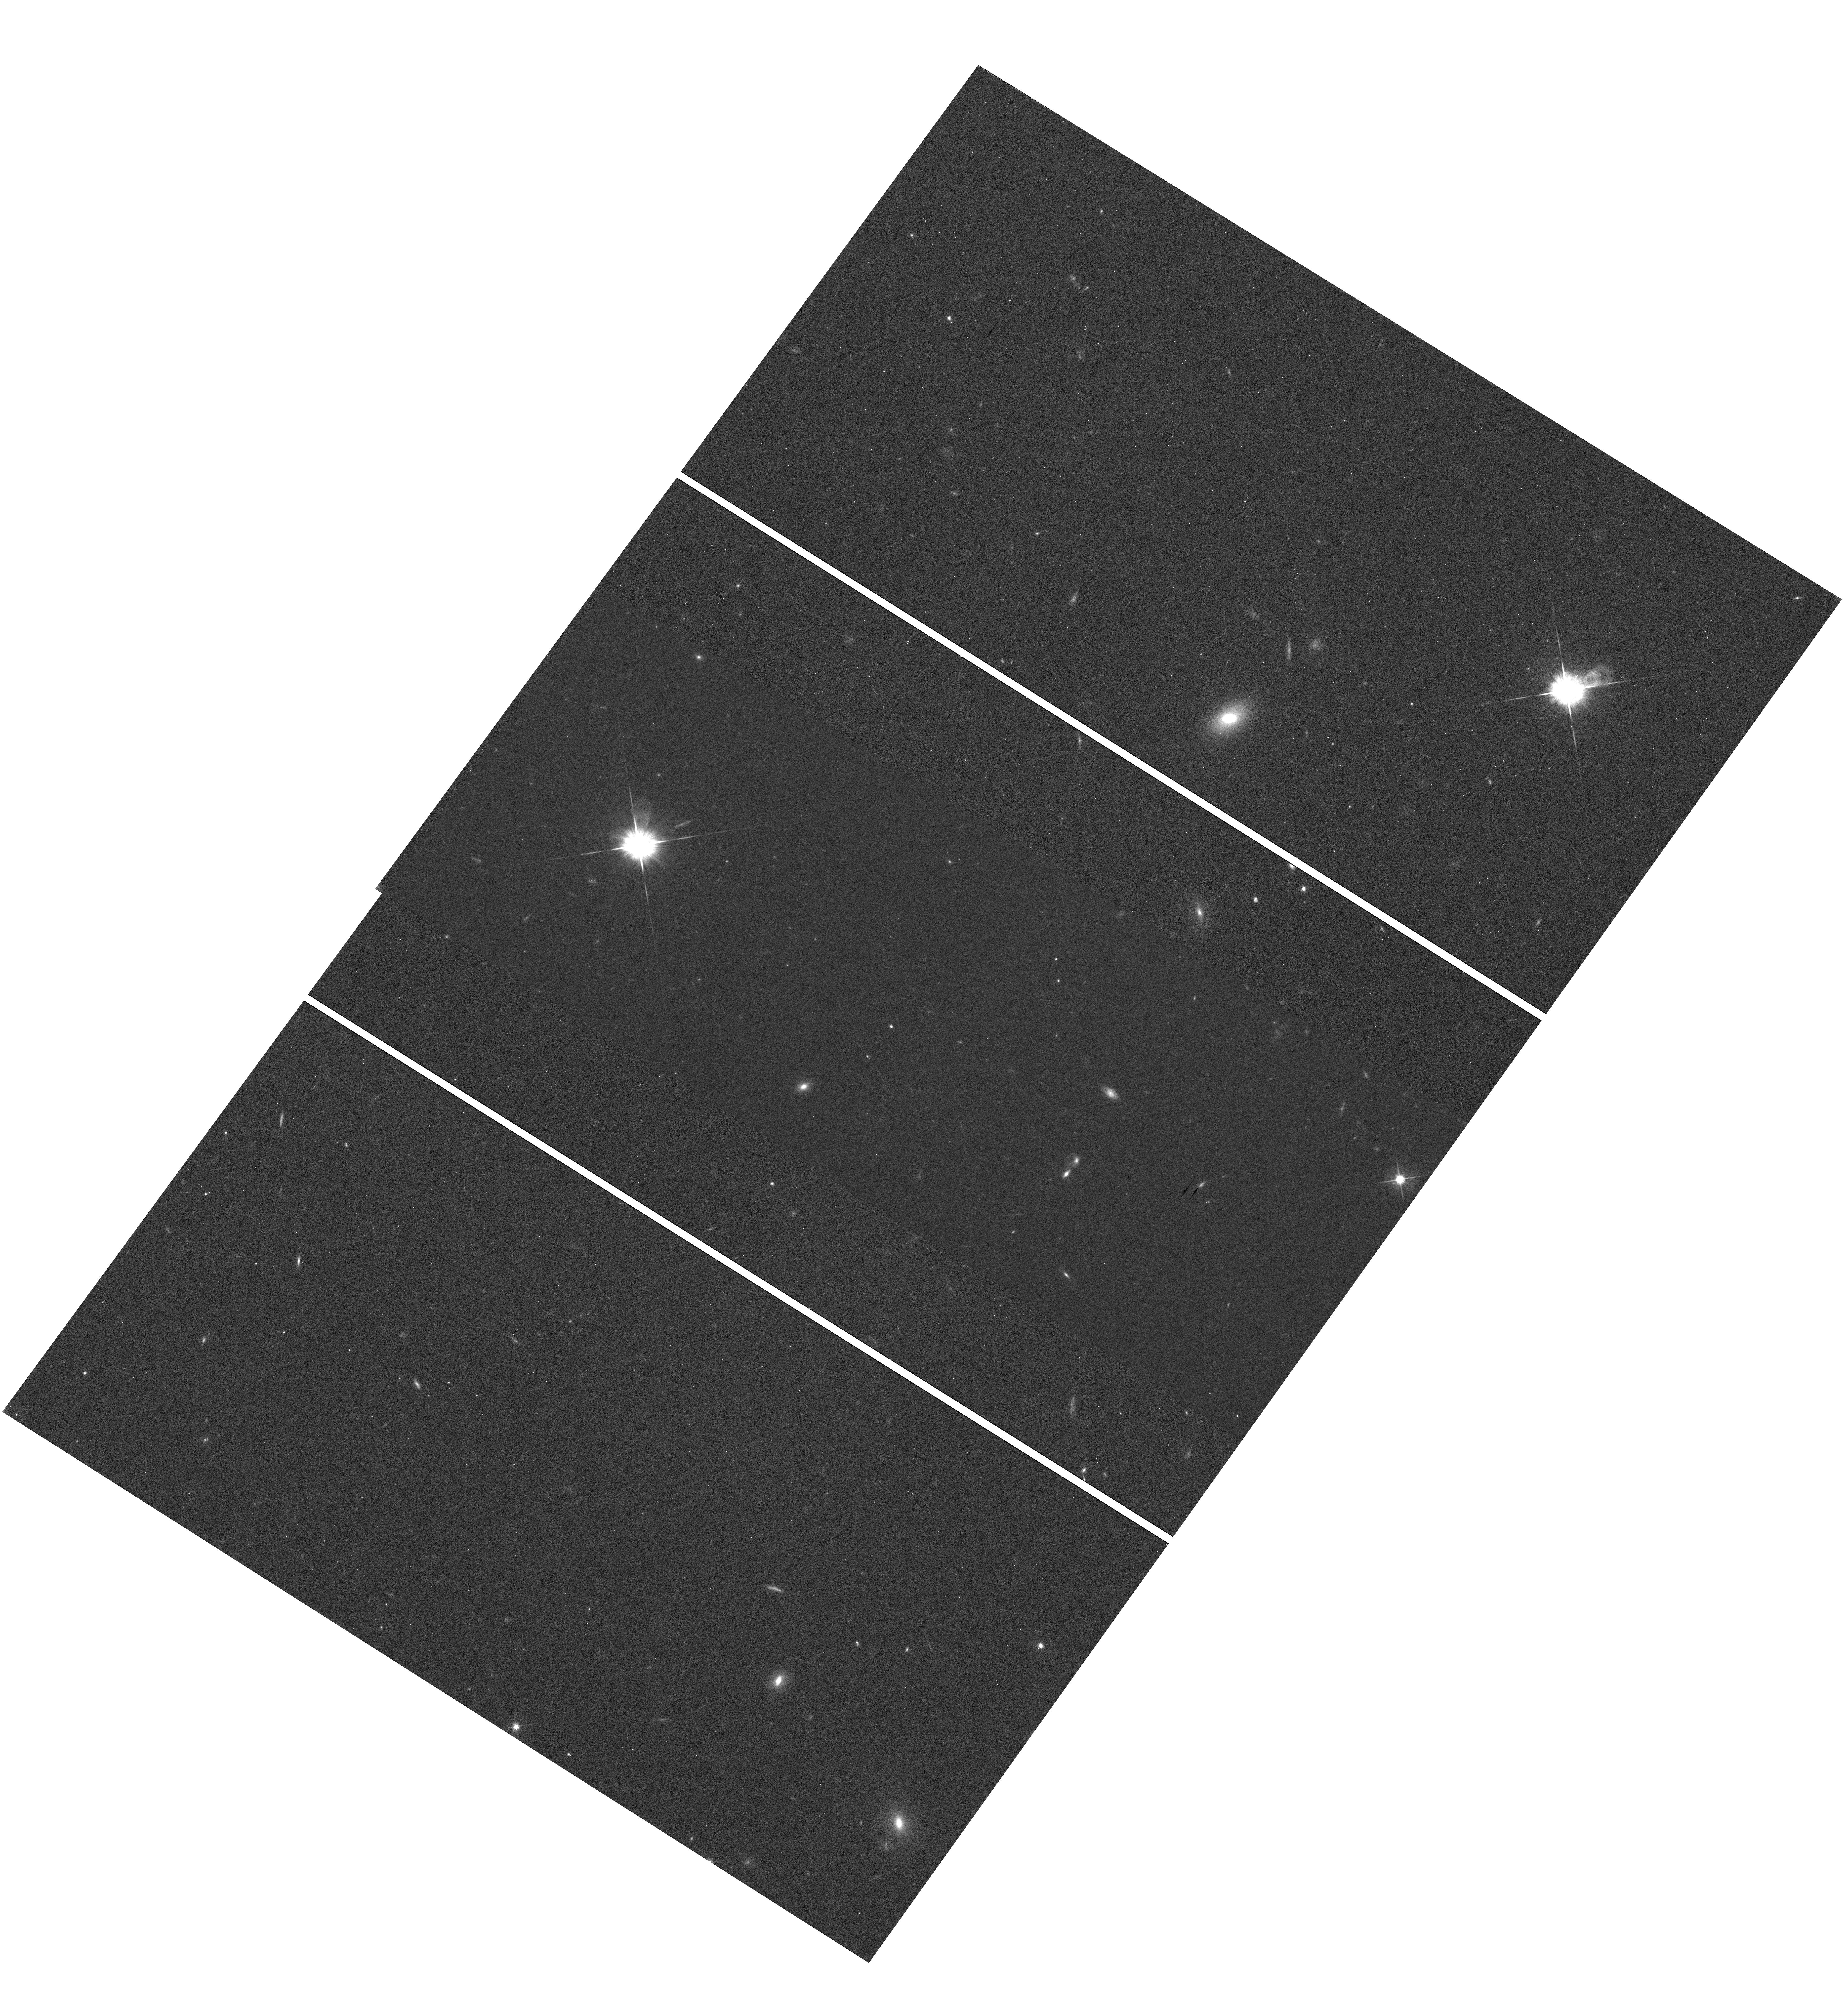
Target: GD153
Instrument: WFC3/UVIS
Filter: F625W
Exposure: 36 min
Observation ID: hst_11438_02_wfc3_uvis_f625w_iabk02

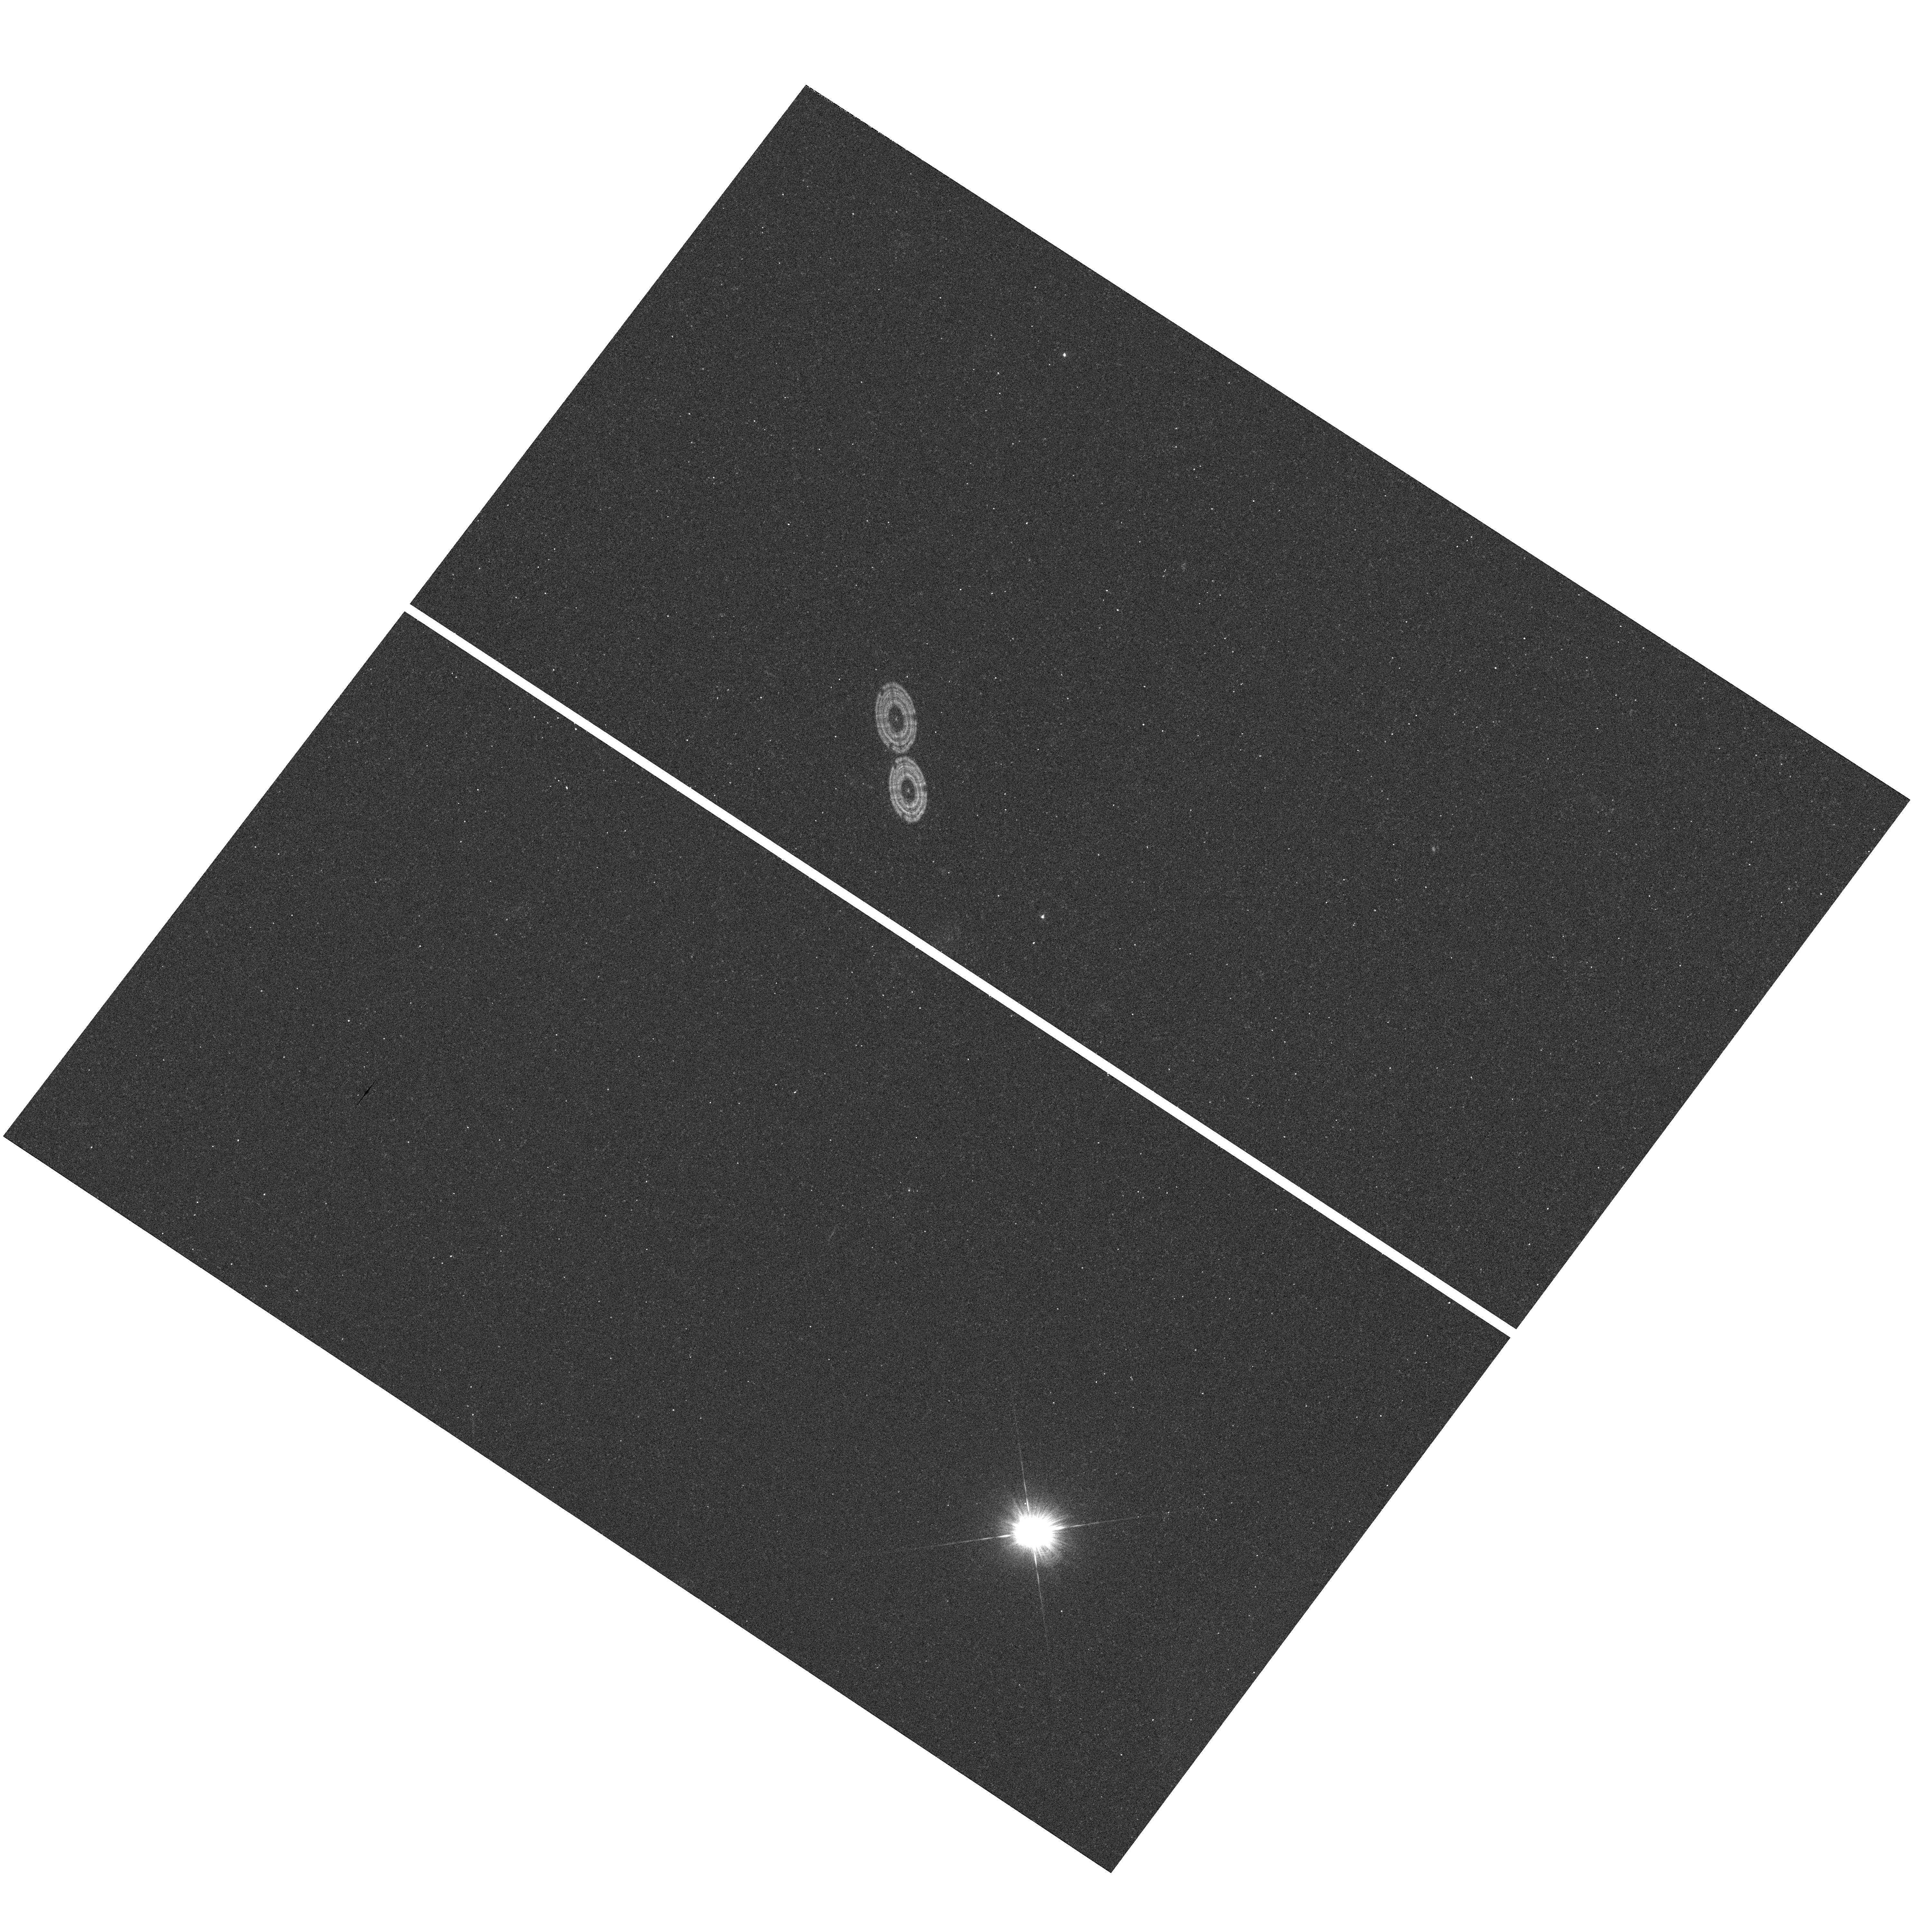
Target: GD153
Instrument: WFC3/UVIS
Filter: F275W
Exposure: 18 min
Observation ID: hst_11438_03_wfc3_uvis_f275w_iabk03

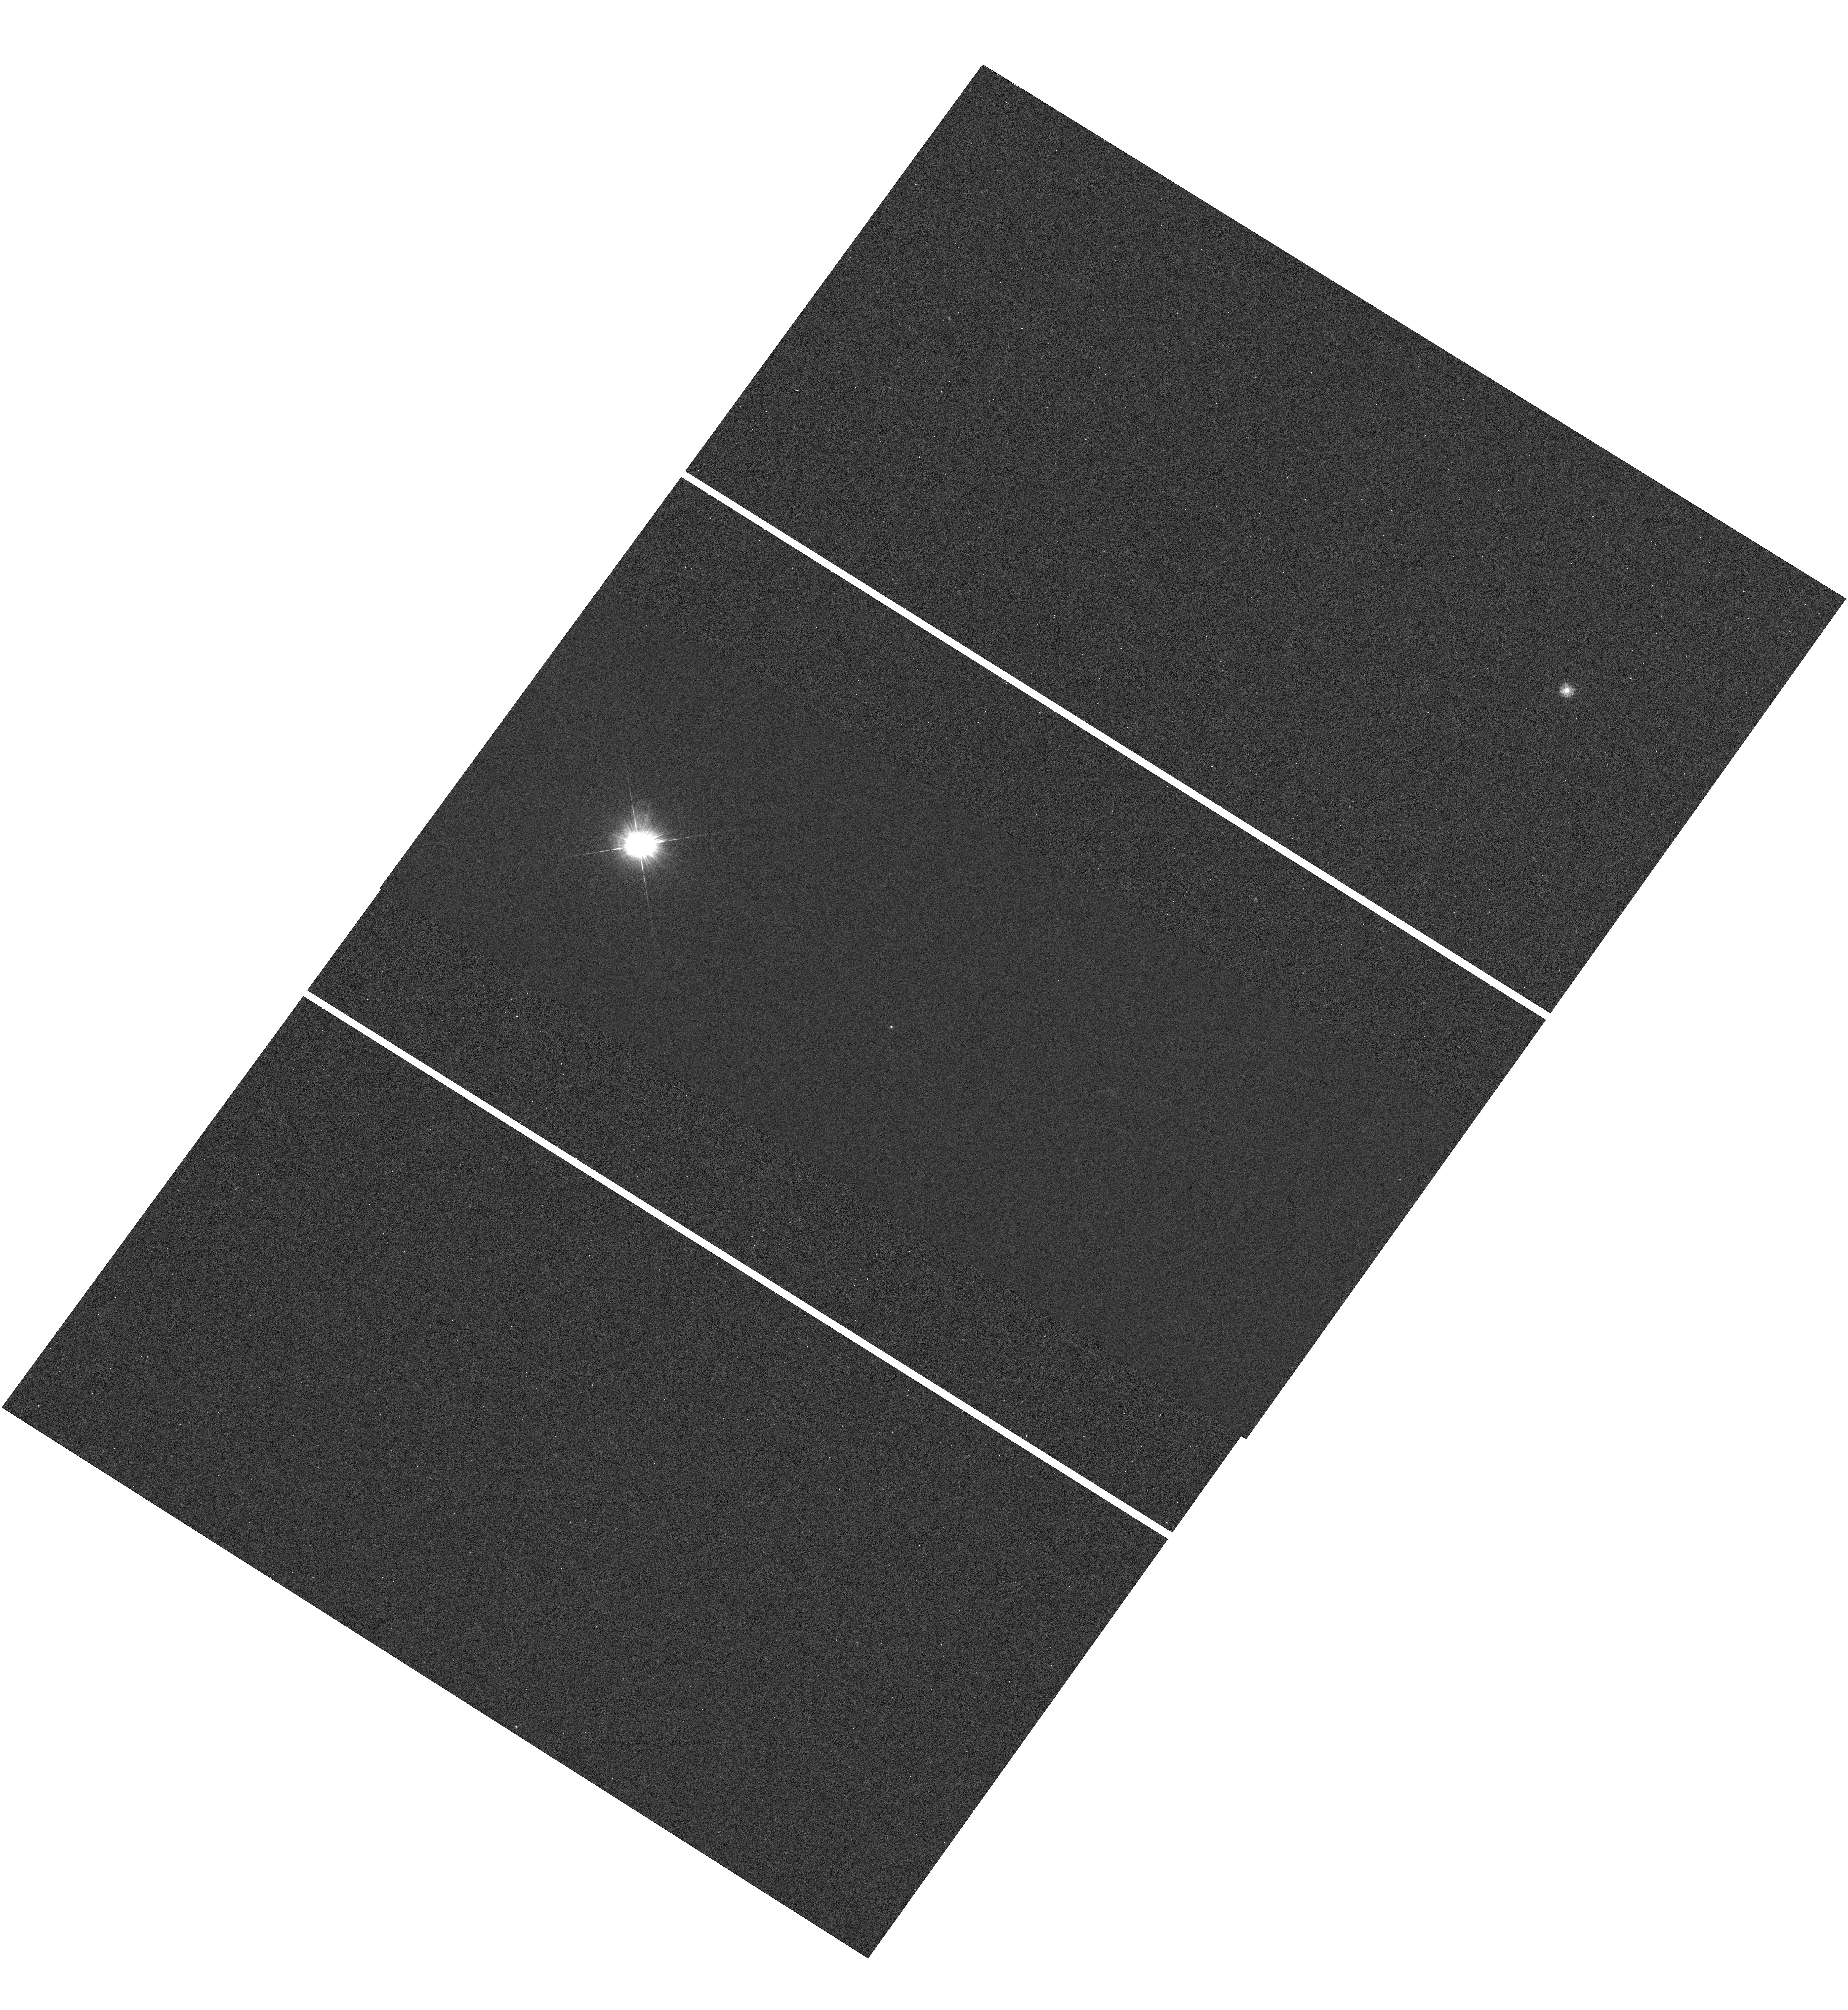
Target: GD153
Instrument: WFC3/UVIS
Filter: F275W
Exposure: 36 min
Observation ID: hst_11438_02_wfc3_uvis_f275w_iabk02

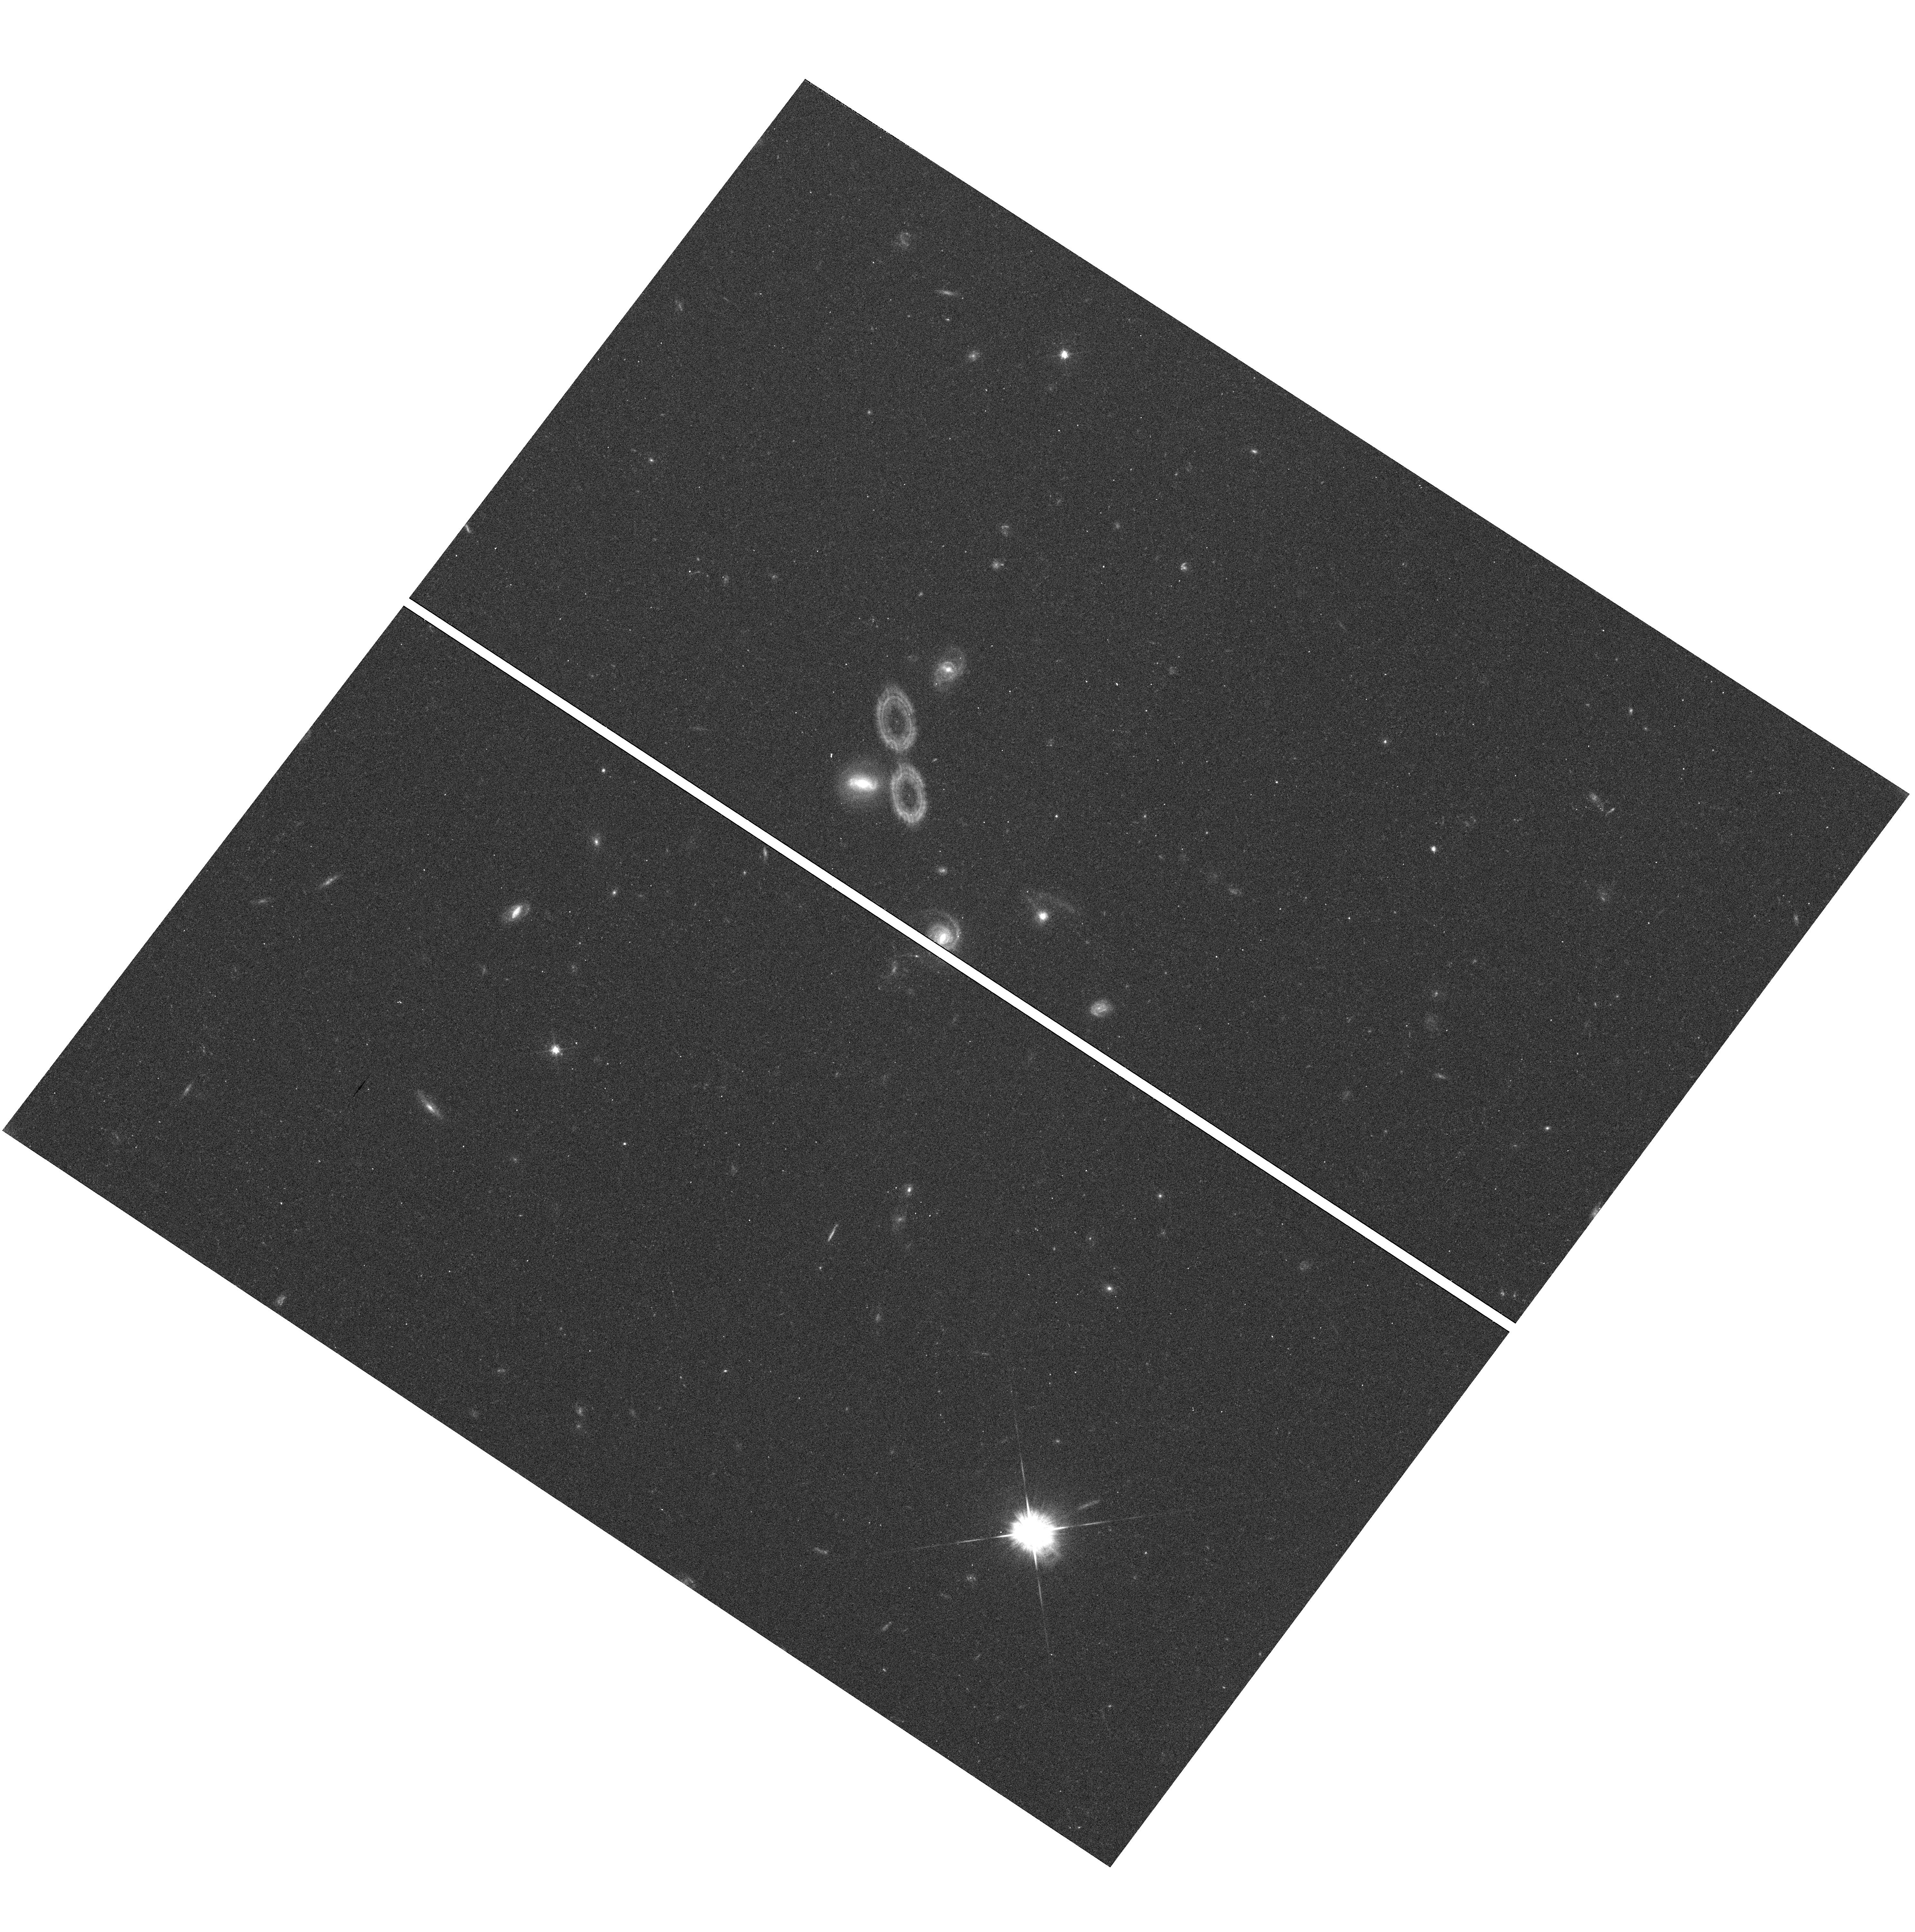
Target: GD153
Instrument: WFC3/UVIS
Filter: F625W
Exposure: 18 min
Observation ID: hst_11438_03_wfc3_uvis_f625w_iabk03

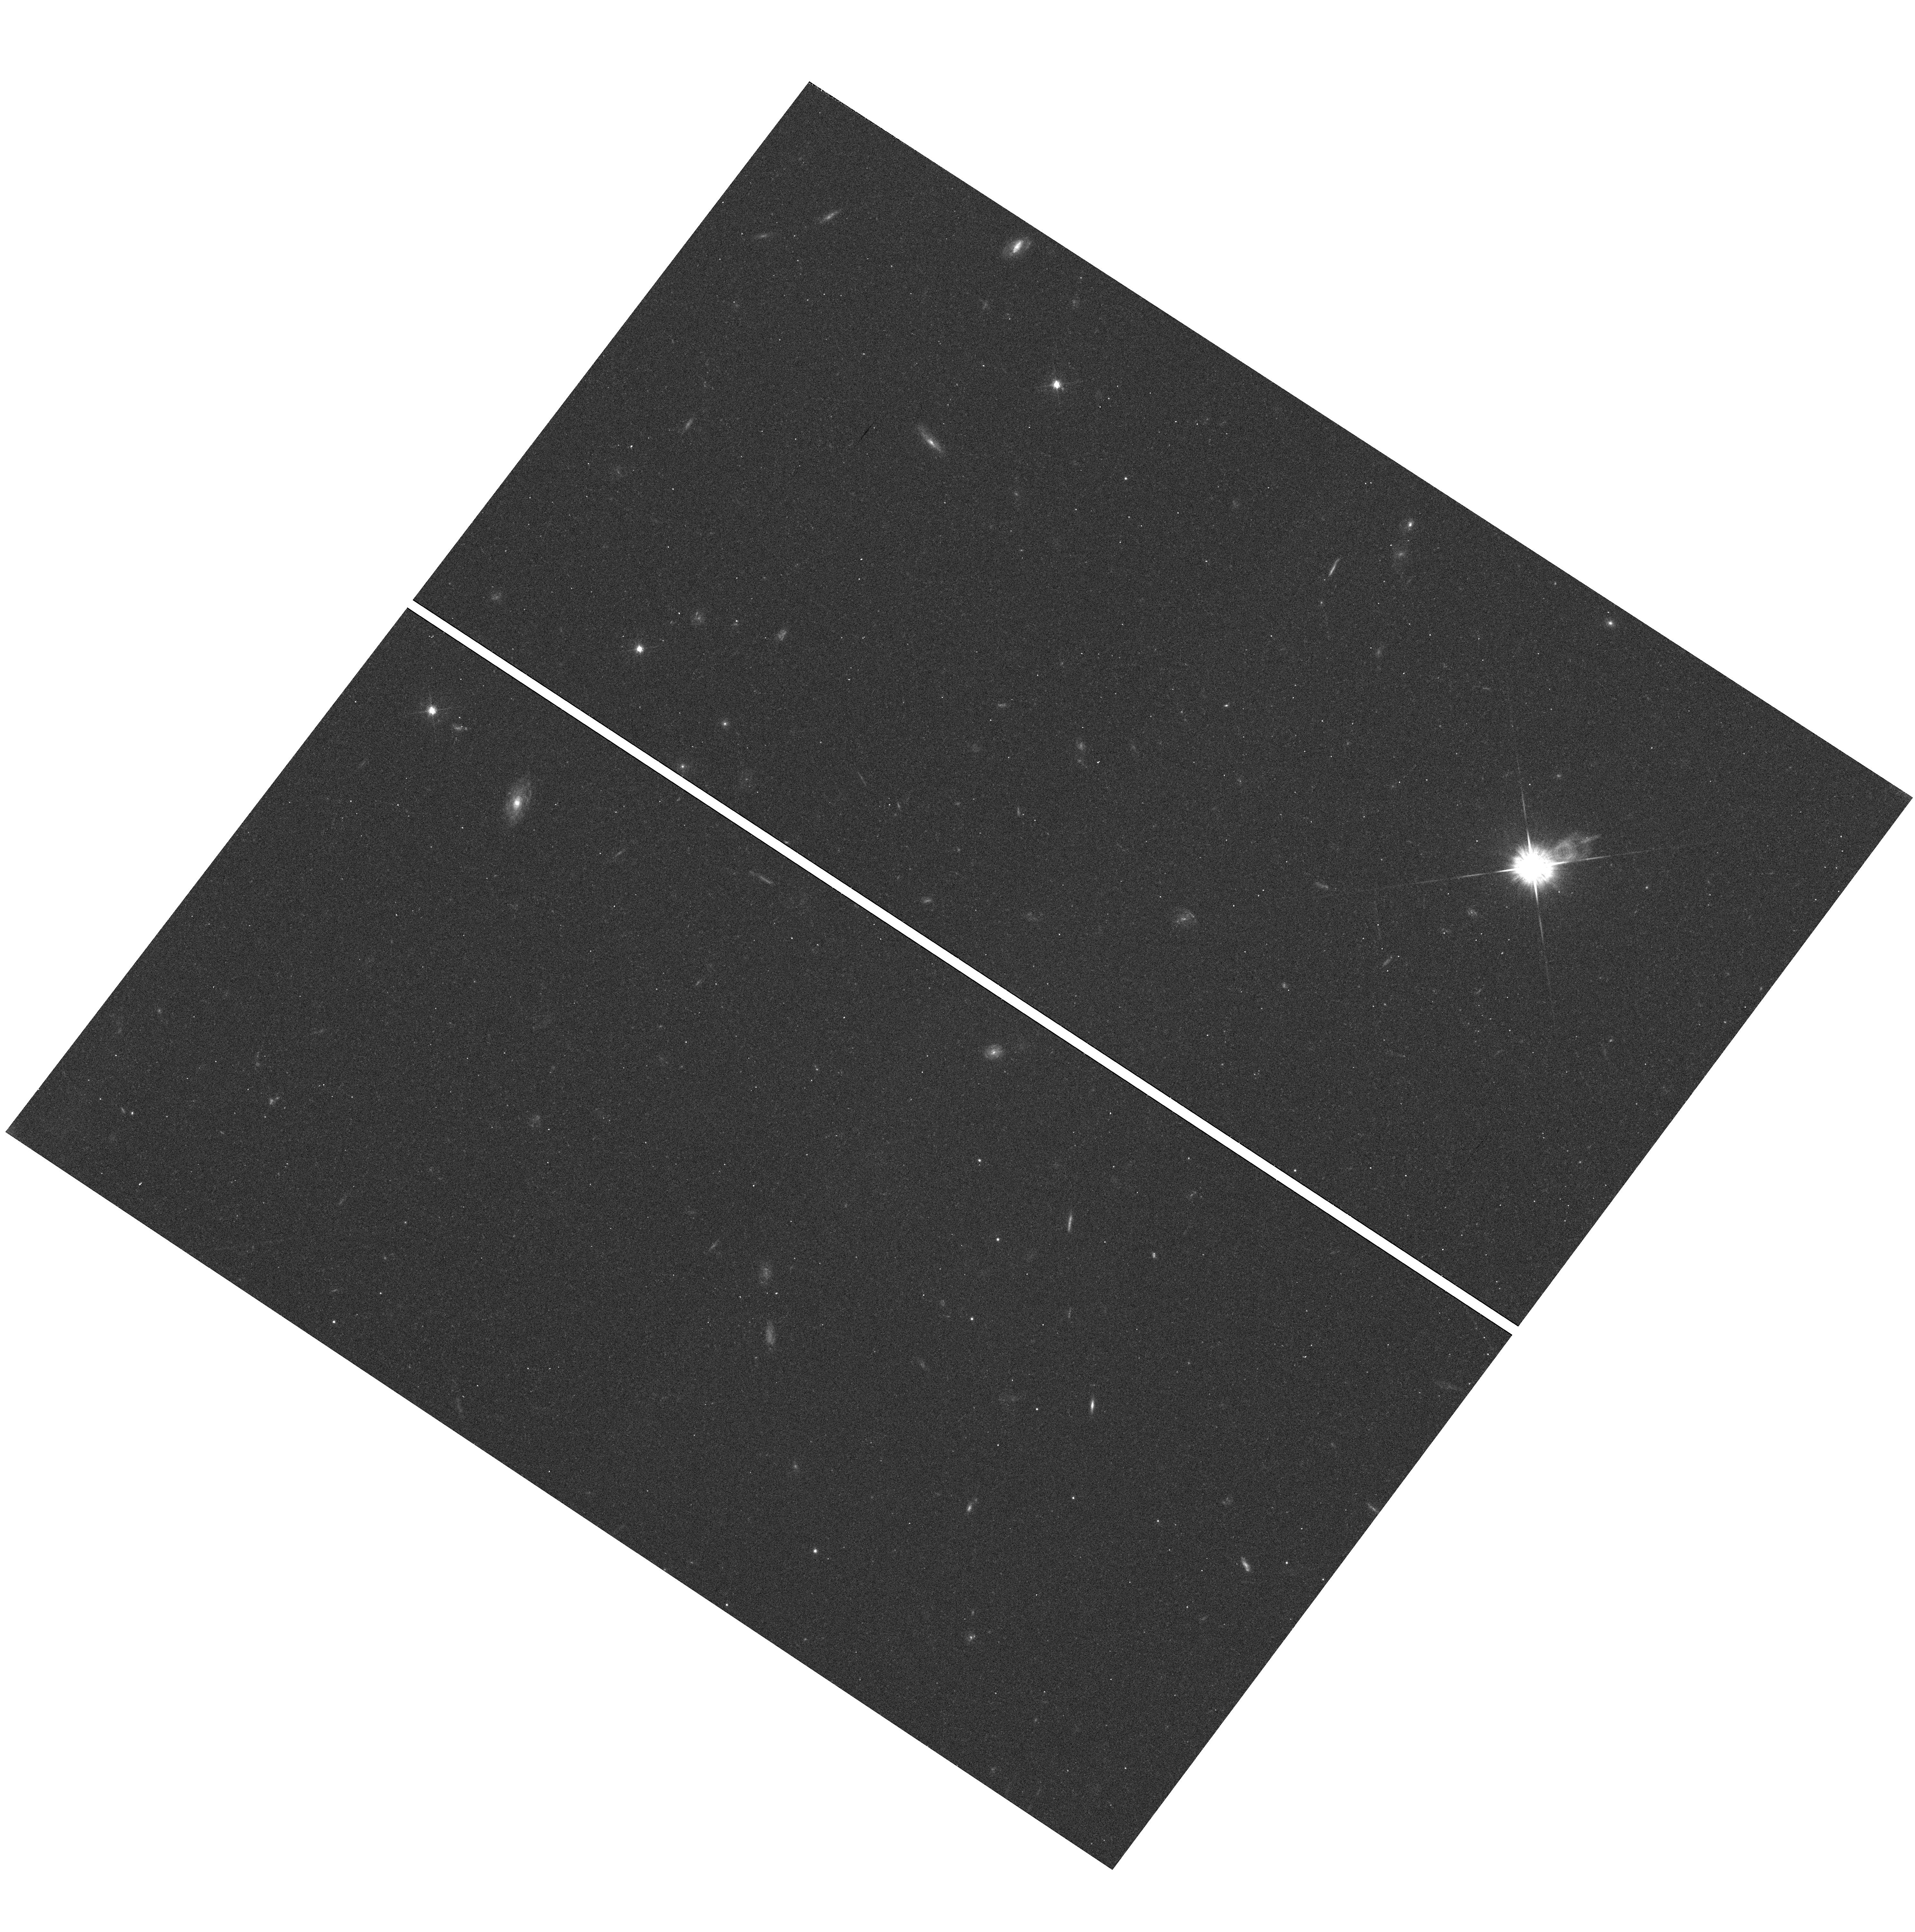
Target: GD153
Instrument: WFC3/UVIS
Filter: F625W
Exposure: 18 min
Observation ID: hst_11438_04_wfc3_uvis_f625w_iabk04

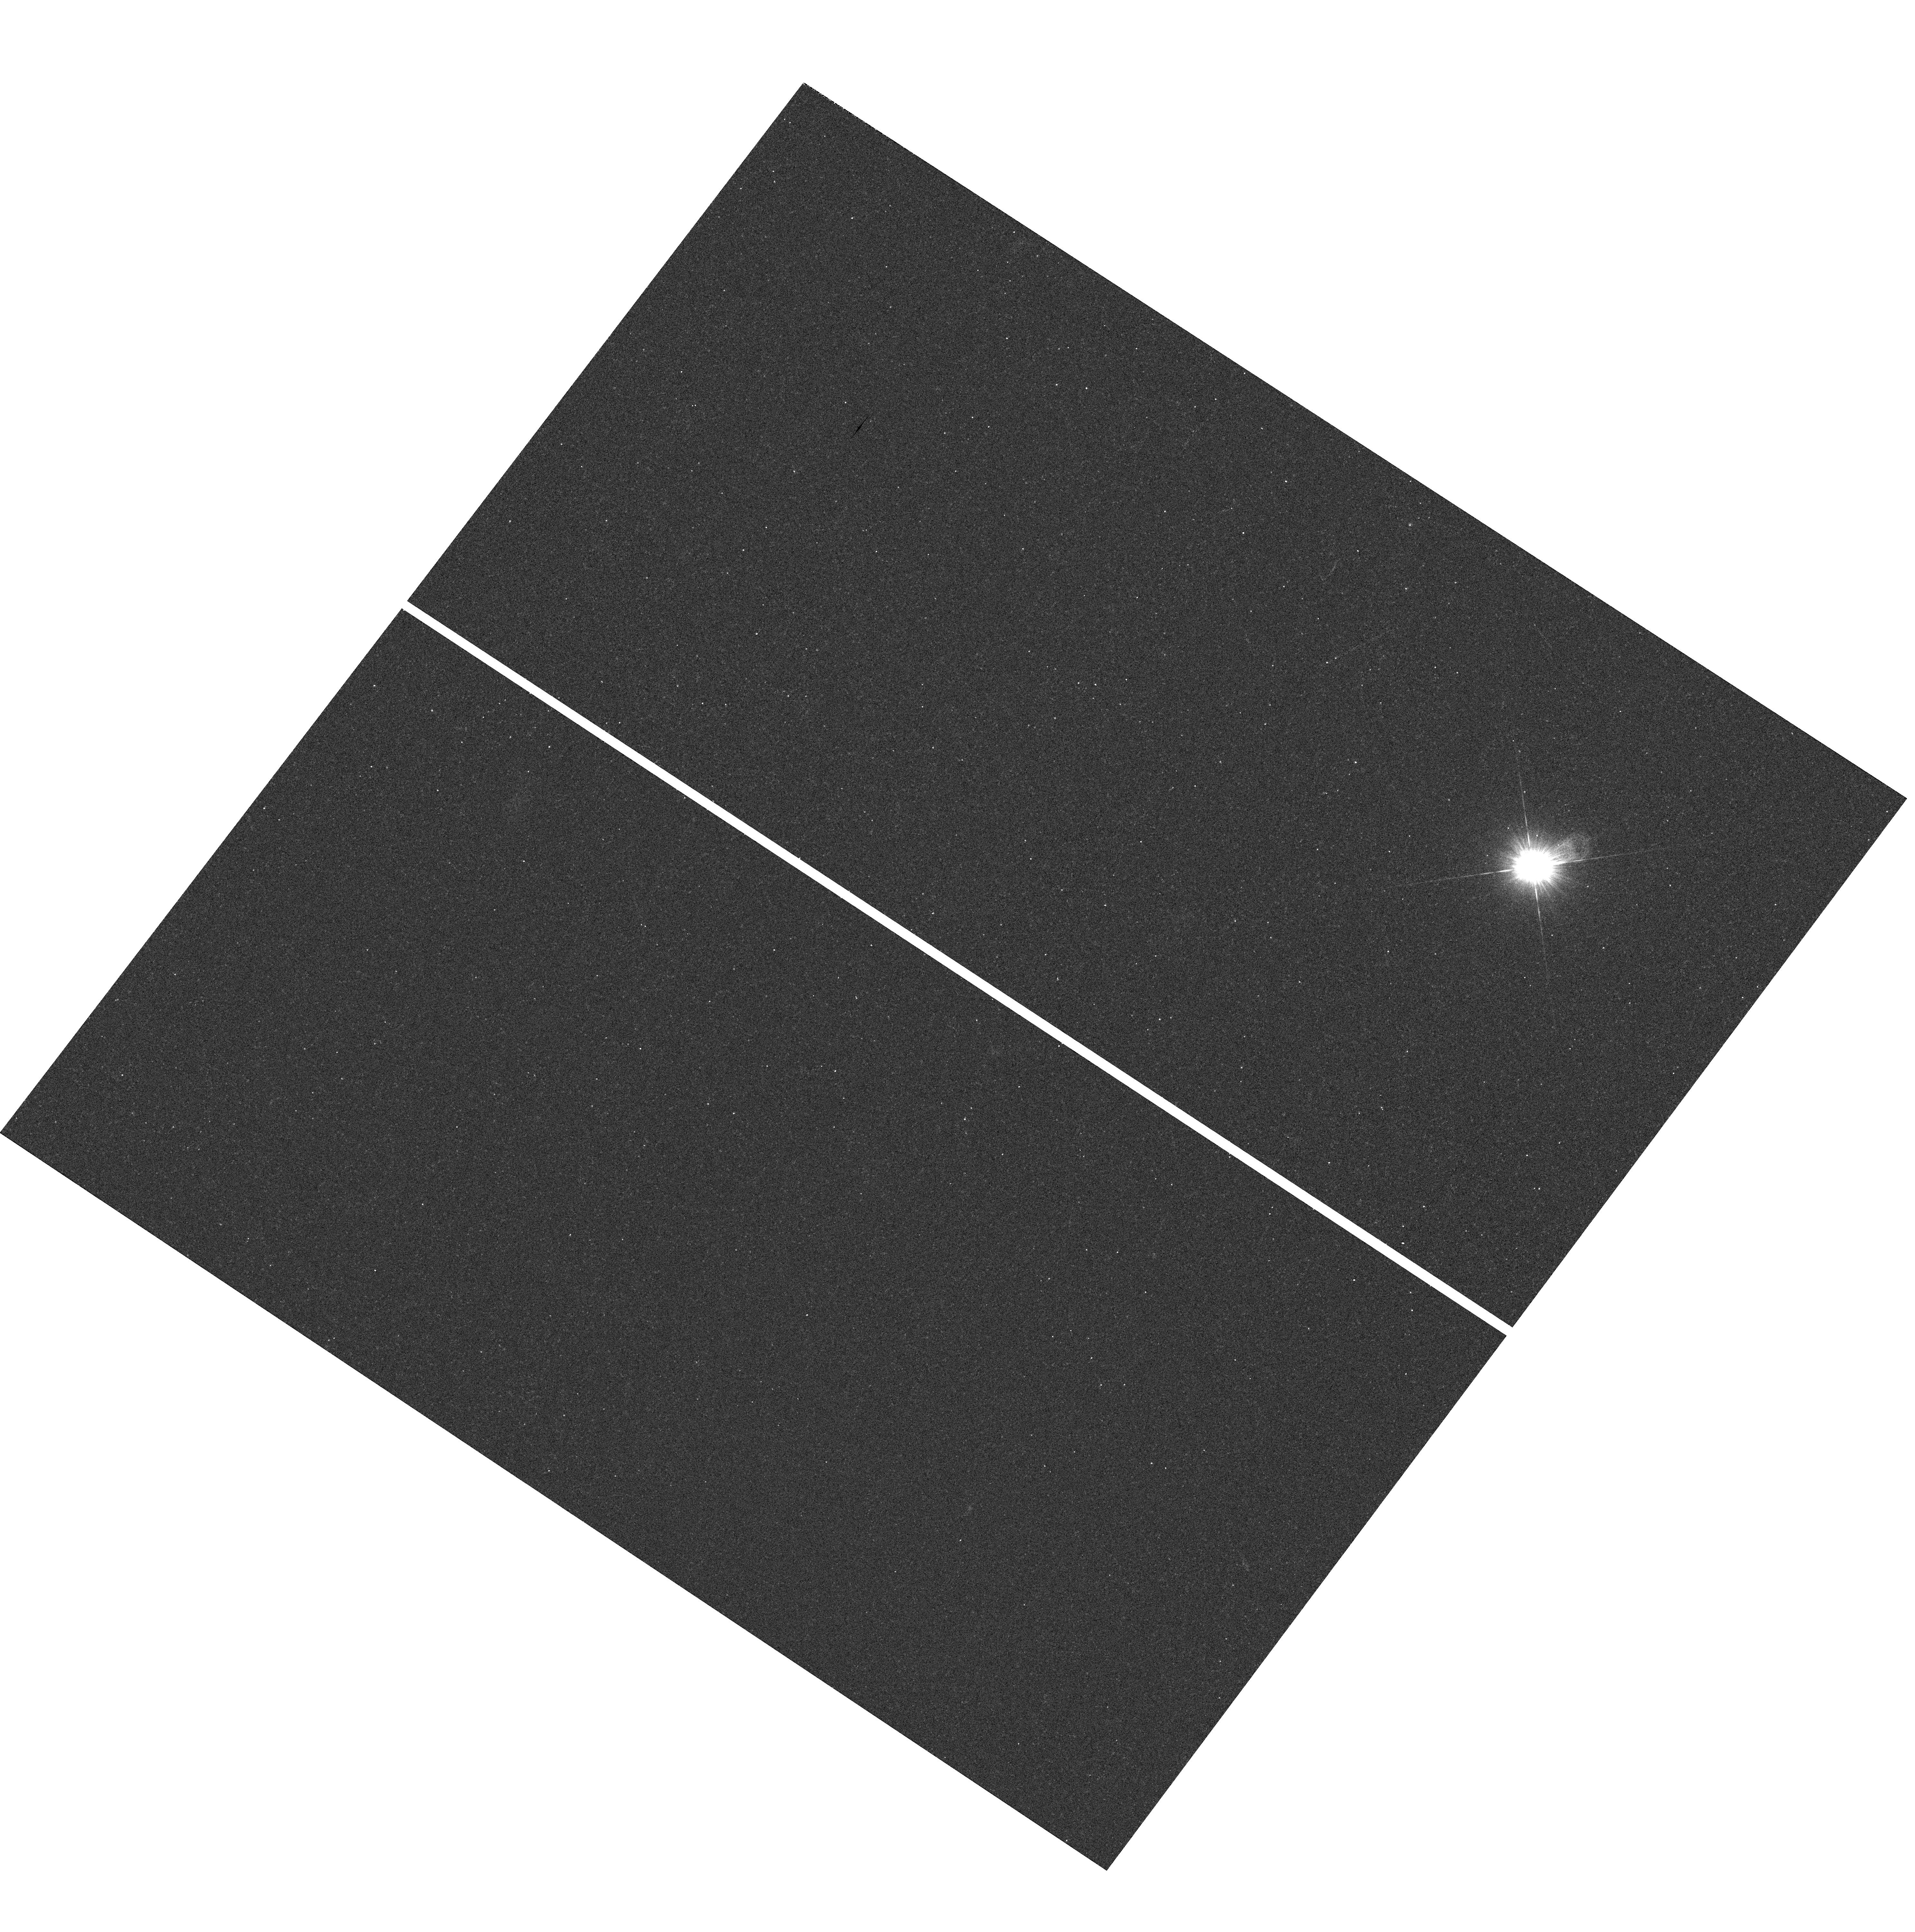
Target: GD153
Instrument: WFC3/UVIS
Filter: F275W
Exposure: 18 min
Observation ID: hst_11438_04_wfc3_uvis_f275w_iabk04

WFC3 UVIS PSF Wings (PI: Hartig, George)

The UVIS PSF wings will be evaluated at 5 field points, near field center and corners in two passbands to verify CEI specifications at 250 and 633 nm. The F275W and F625W filters will be used. Subarray images of a moderately bright, isolated star will be obtained at each field position with a series of increasing exposure times designed to permit construction of a very high SNR PSF with dynamic range sufficient to evaluate the wing intensity to >5 arcsec radius. Deep, saturated full field images will also be obtained at each field point to permit evaluation of the wings at larger radii. The images will also permit examination of potential straylight effects, image persistence and electronic cross-talk. This is SMOV activity WFC3-25